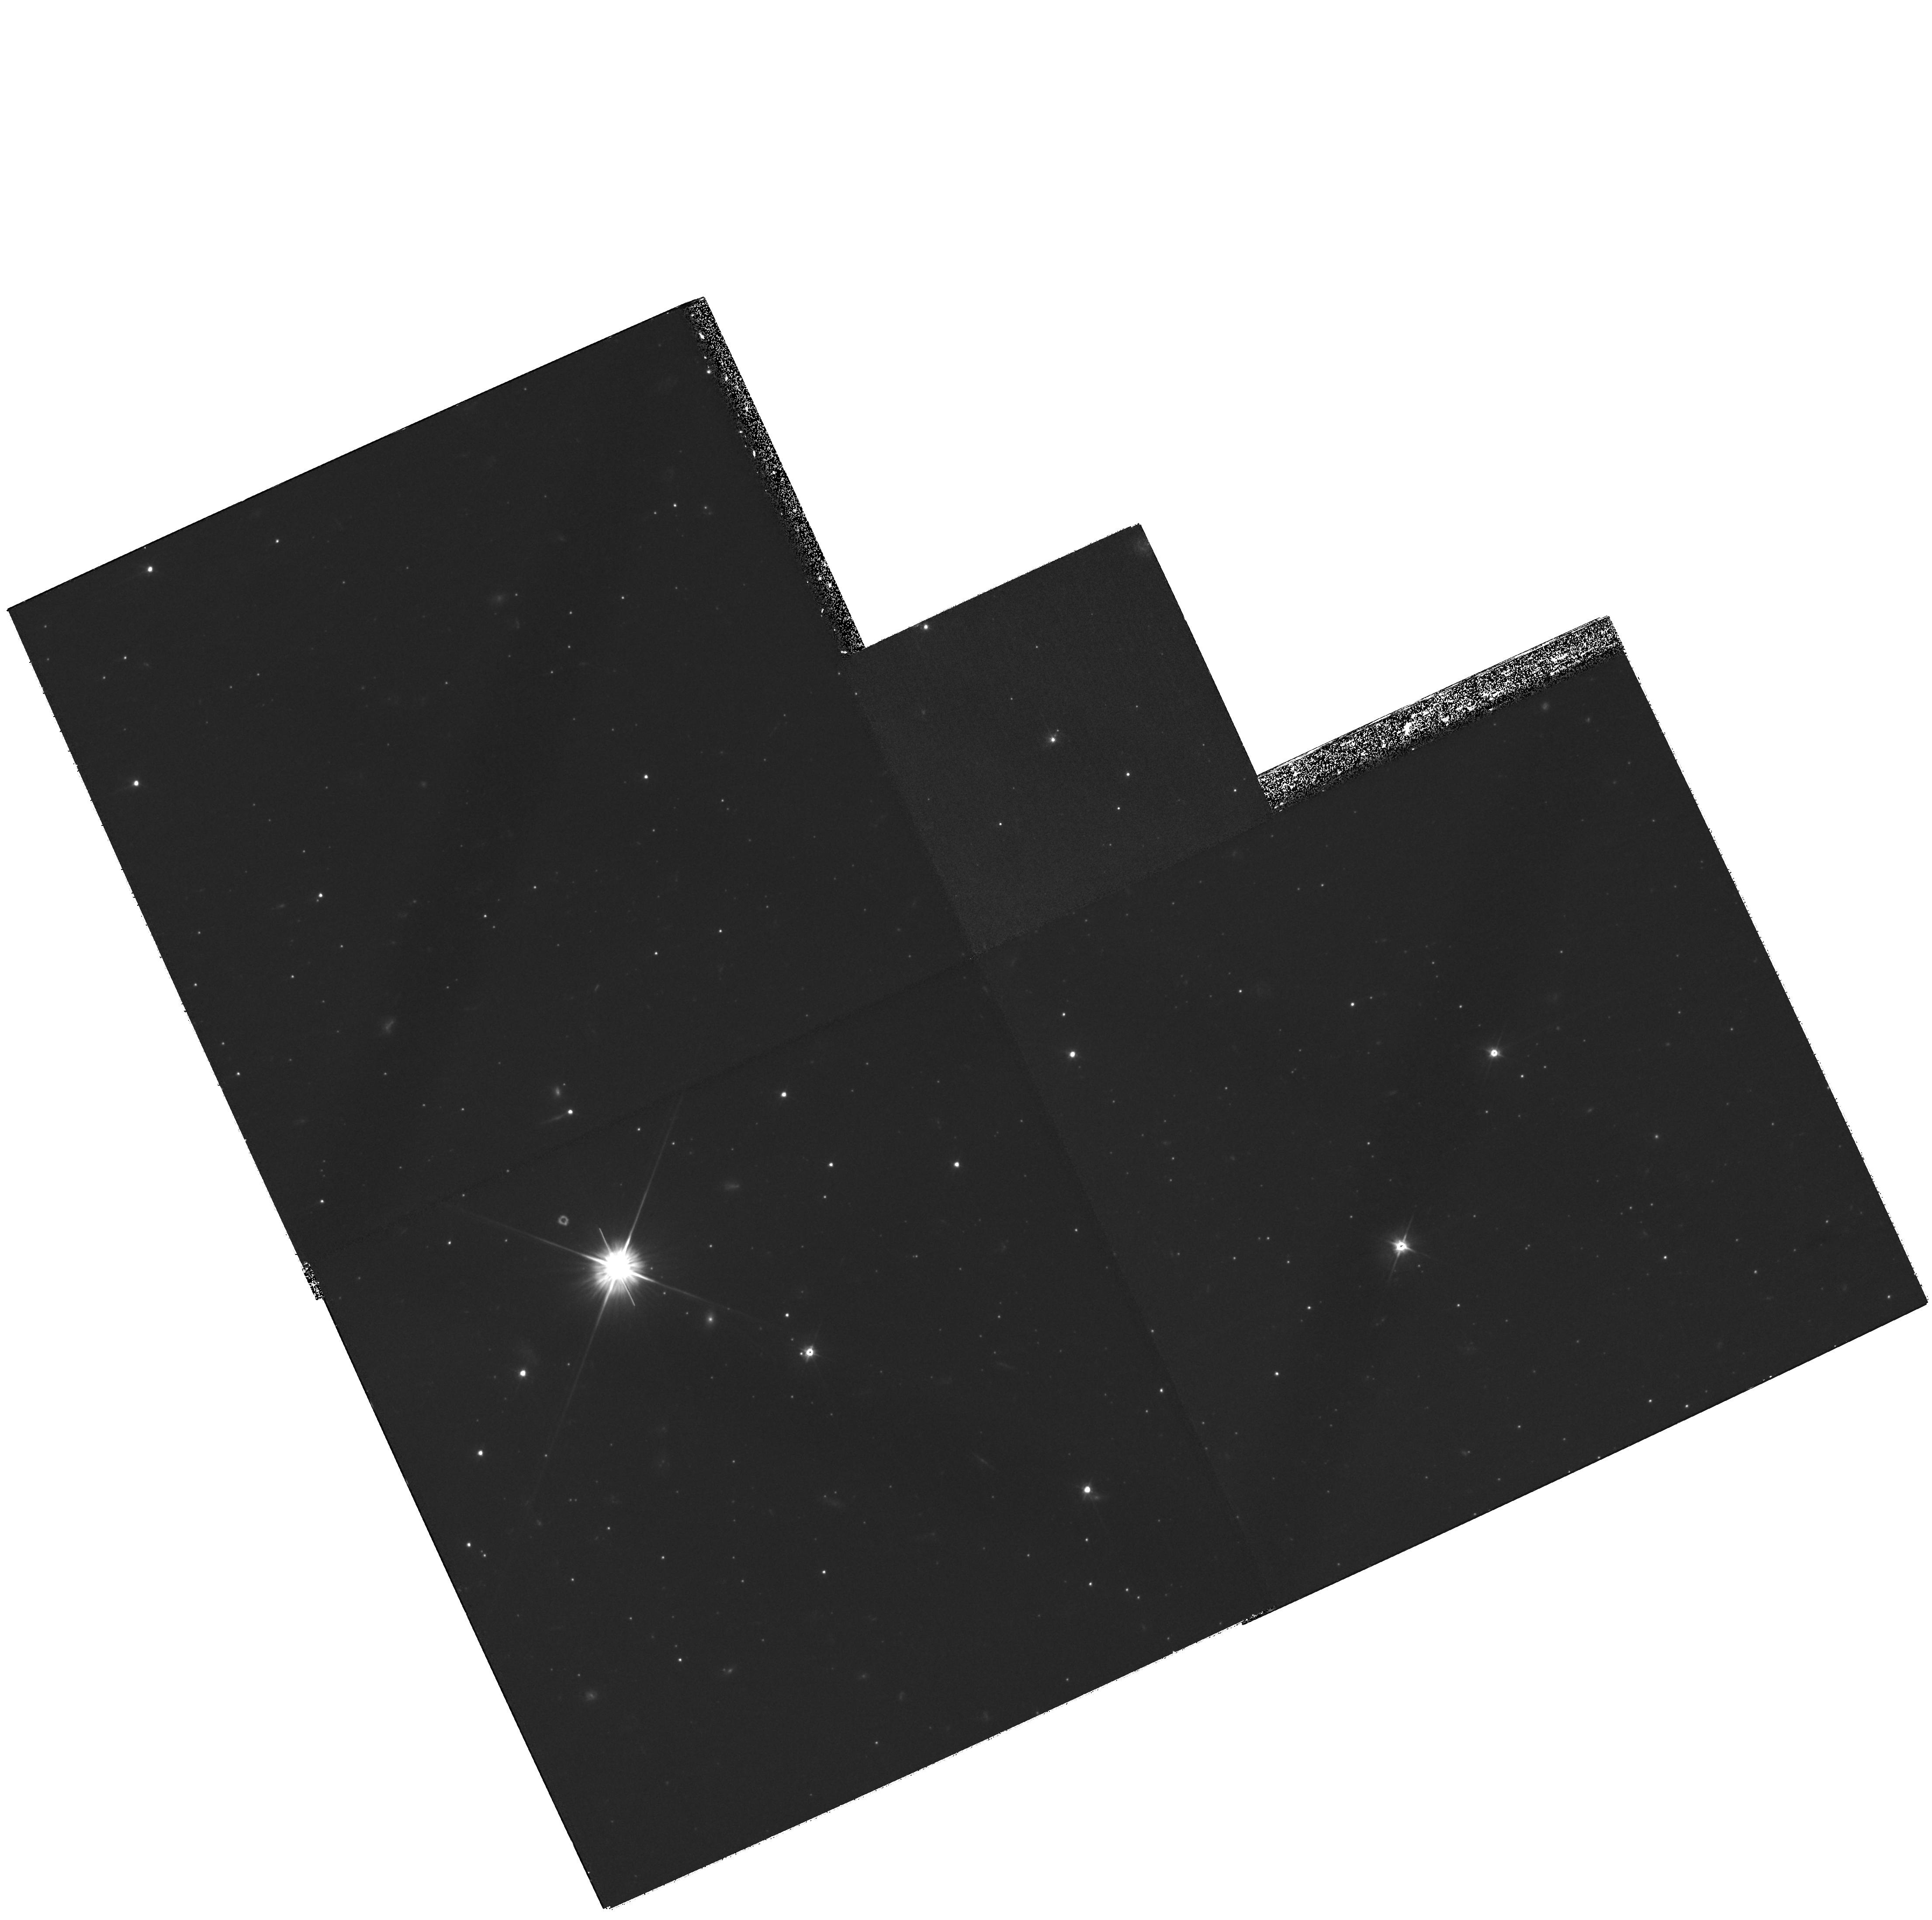
Target: DRA-QSO-J1721+5758. Instrument: WFPC2/PC. Filter: F606W. Exposure: 2 h. Observation ID: hst_10812_03_wfpc2_pc_f606w_u9qv03

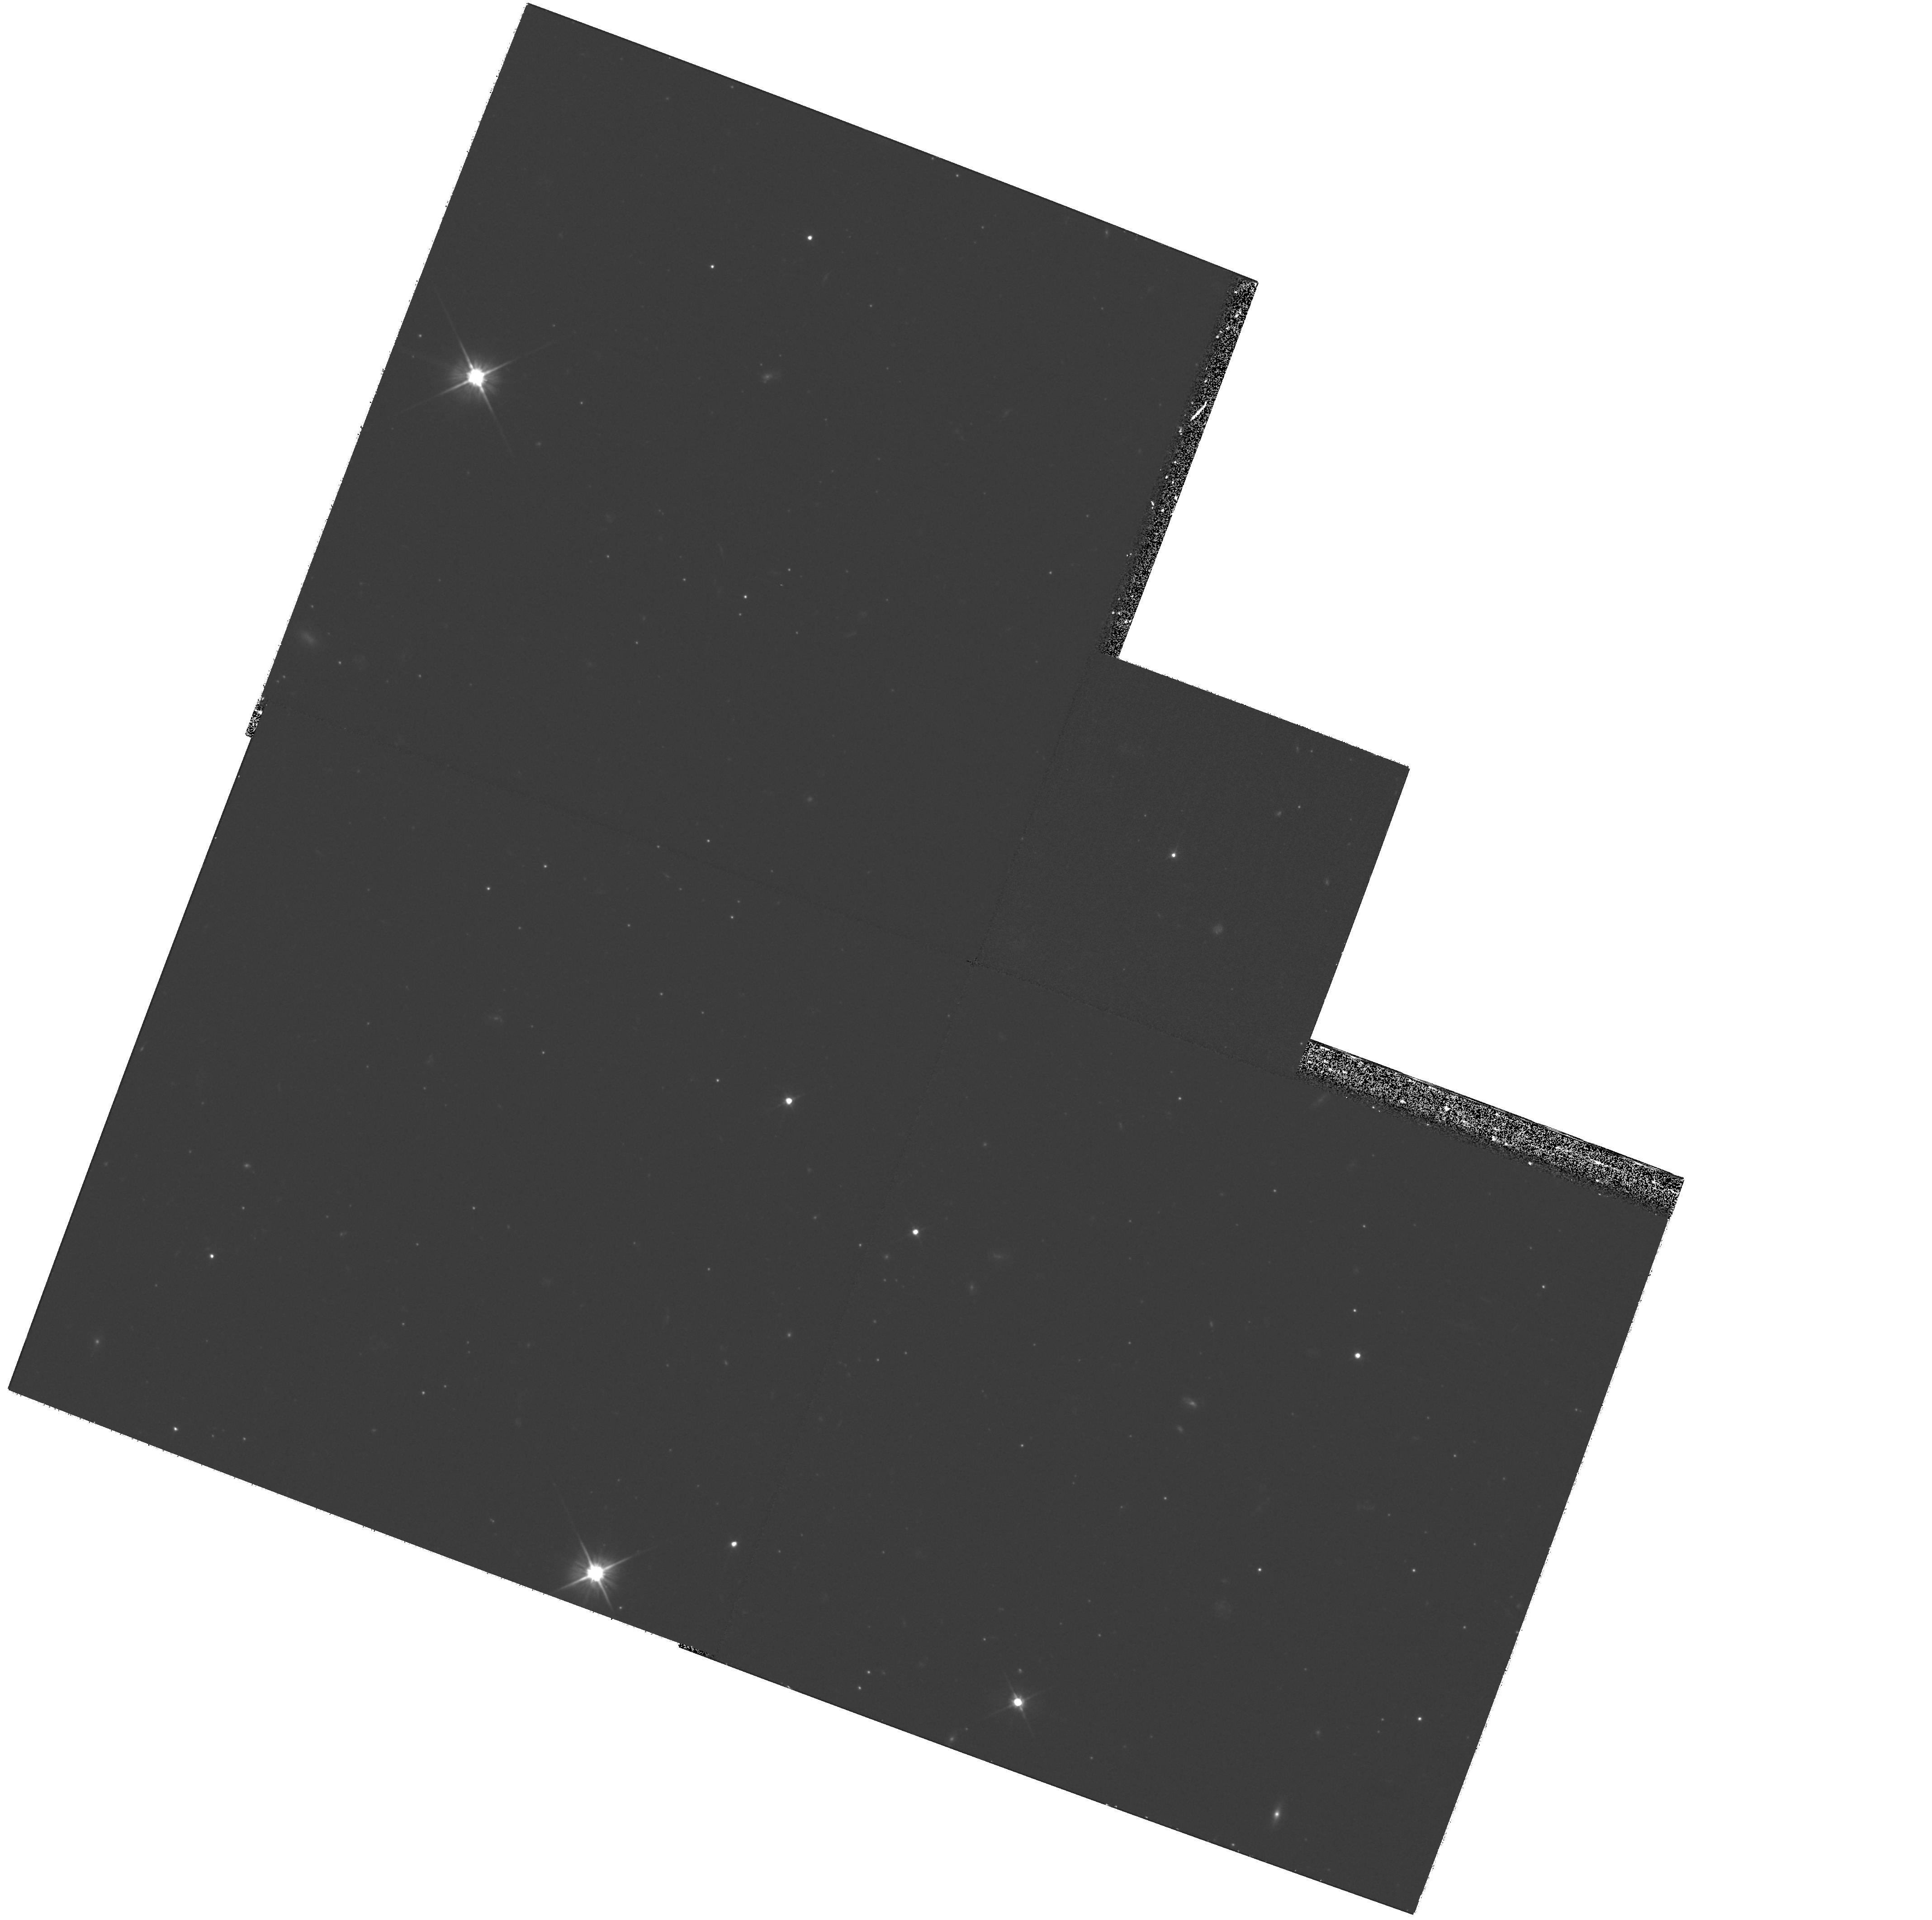
Target: SEX-QSO-J1013-0143. Instrument: WFPC2/PC. Filter: F606W. Exposure: 1 h. Observation ID: hst_10812_02_wfpc2_pc_f606w_u9qv02

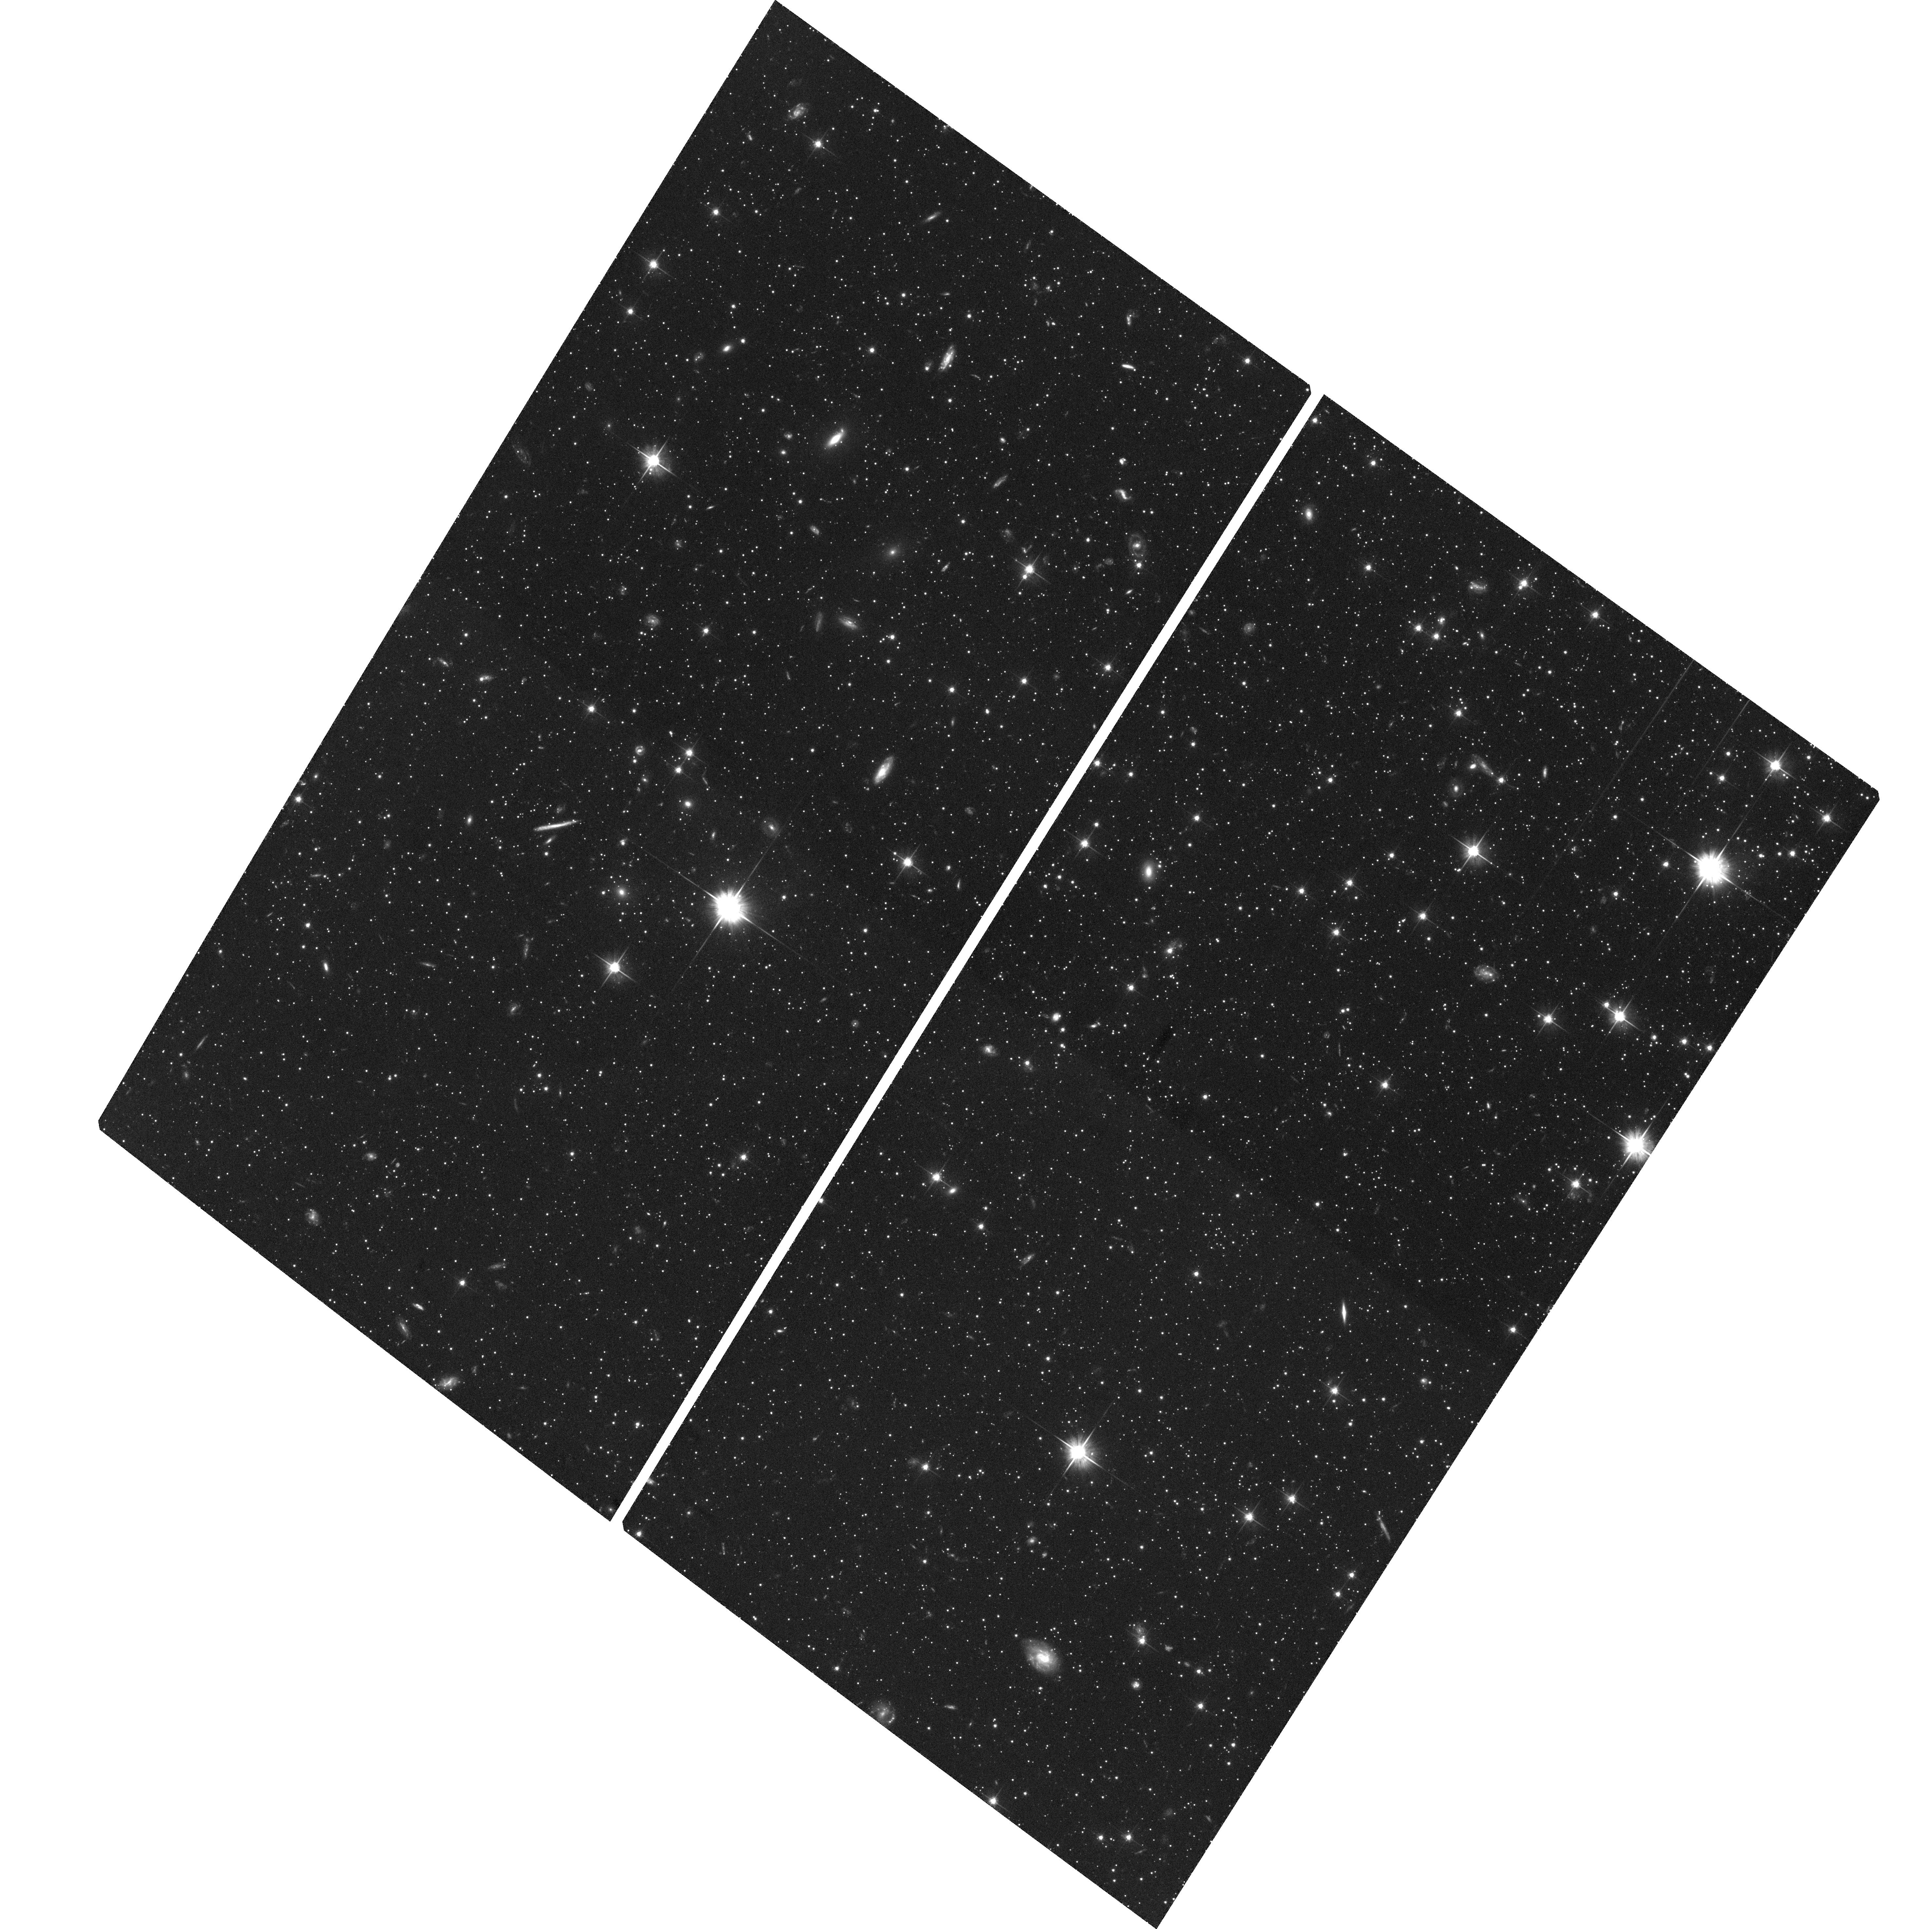
Target: DRA-QSO-J1720+5755. Instrument: ACS/WFC. Filter: F606W. Exposure: 2.3 h. Observation ID: hst_10812_04_acs_wfc_f606w_j9qv04

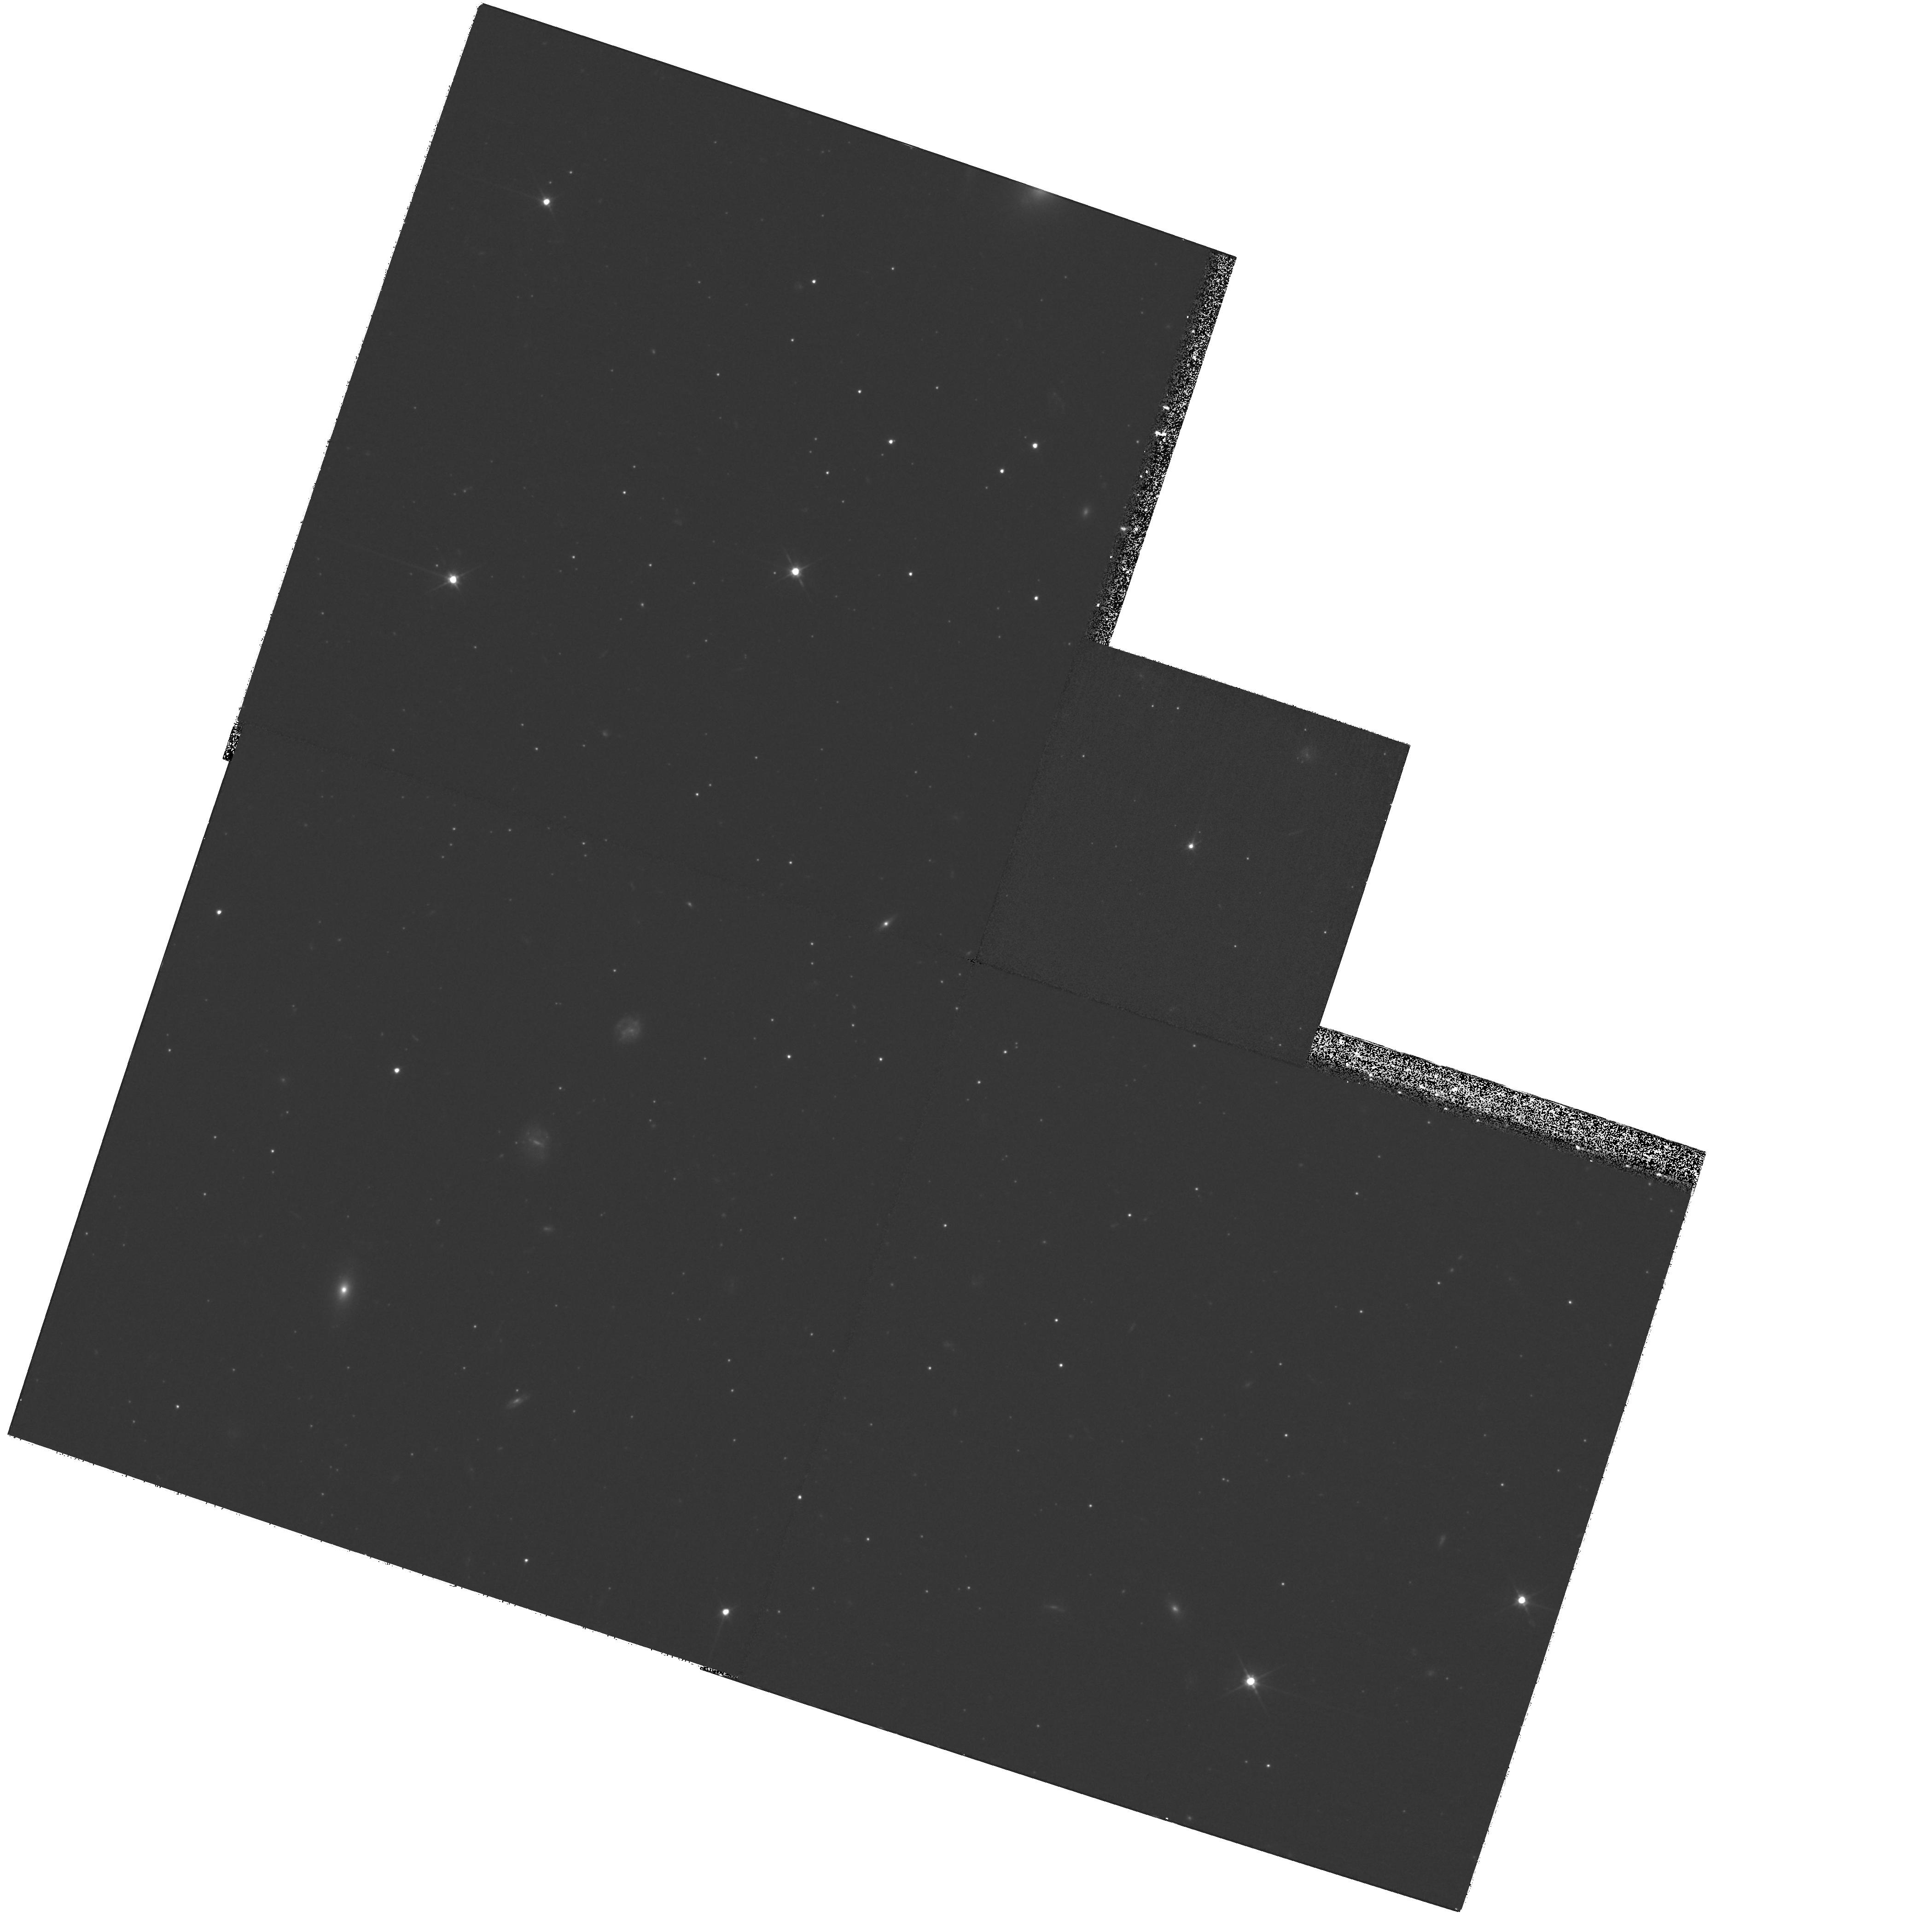
Target: SEX-QSO-J1012-0130. Instrument: WFPC2/PC. Filter: F606W. Exposure: 1.2 h. Observation ID: hst_10812_01_wfpc2_pc_f606w_u9qv01

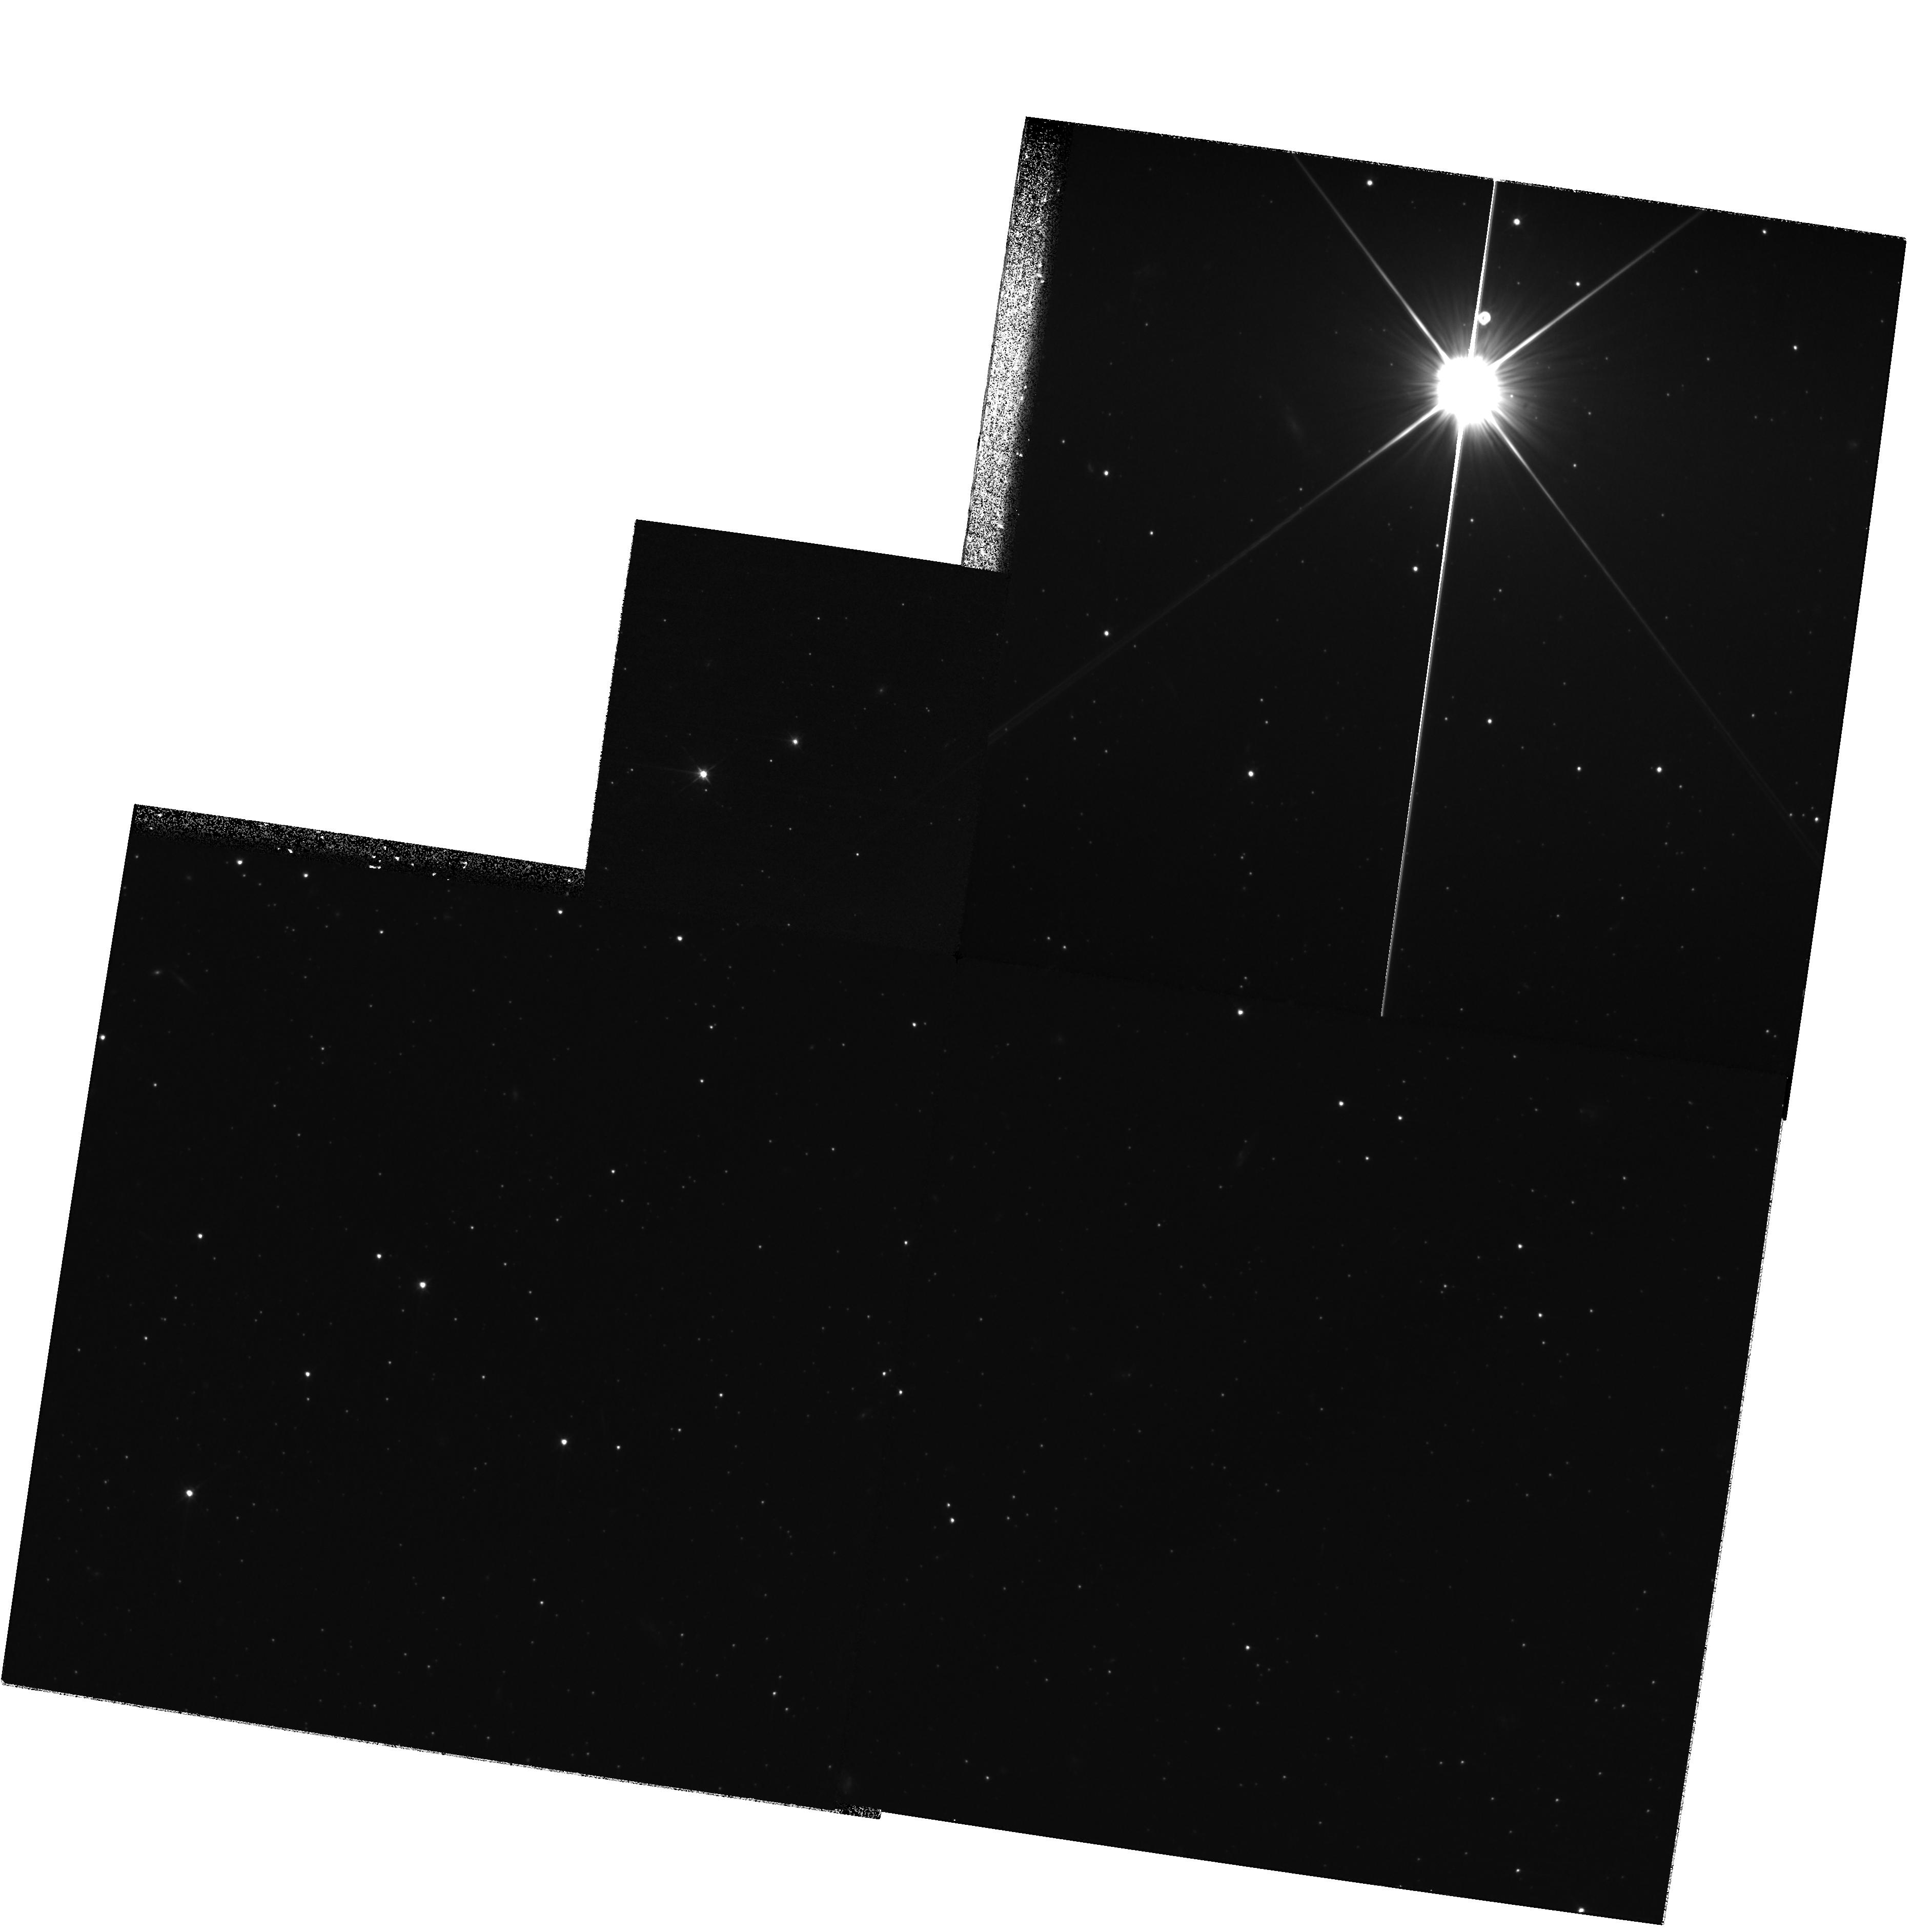
Target: DRA-QSO-J1719+5758. Instrument: WFPC2/PC. Filter: F555W. Exposure: 2 h. Observation ID: hst_10812_05_wfpc2_pc_f555w_u9qv05

Space Motions for the Draco and Sextans Dwarf Spheroidal Galaxies (PI: Piatek, Slawomir Stanislaw)

We will use the powerful astrometric capabilities of HST to measure proper motions for the Draco and Sextans dwarf spheroidal galaxies that will yield tangential velocities accurate to about 30 km/s. These two galaxies are the last inside a galactocentric radius of 200~kpc without measured proper motions. Knowing their orbits is critical for our understanding of the low-luminosity satellites of the Milky Way. In particular they are critical for understanding why Ursa Minor has survived tidal disruption on its plunging orbit and how Carina formed a large intermediate-age stellar population despite its small mass.